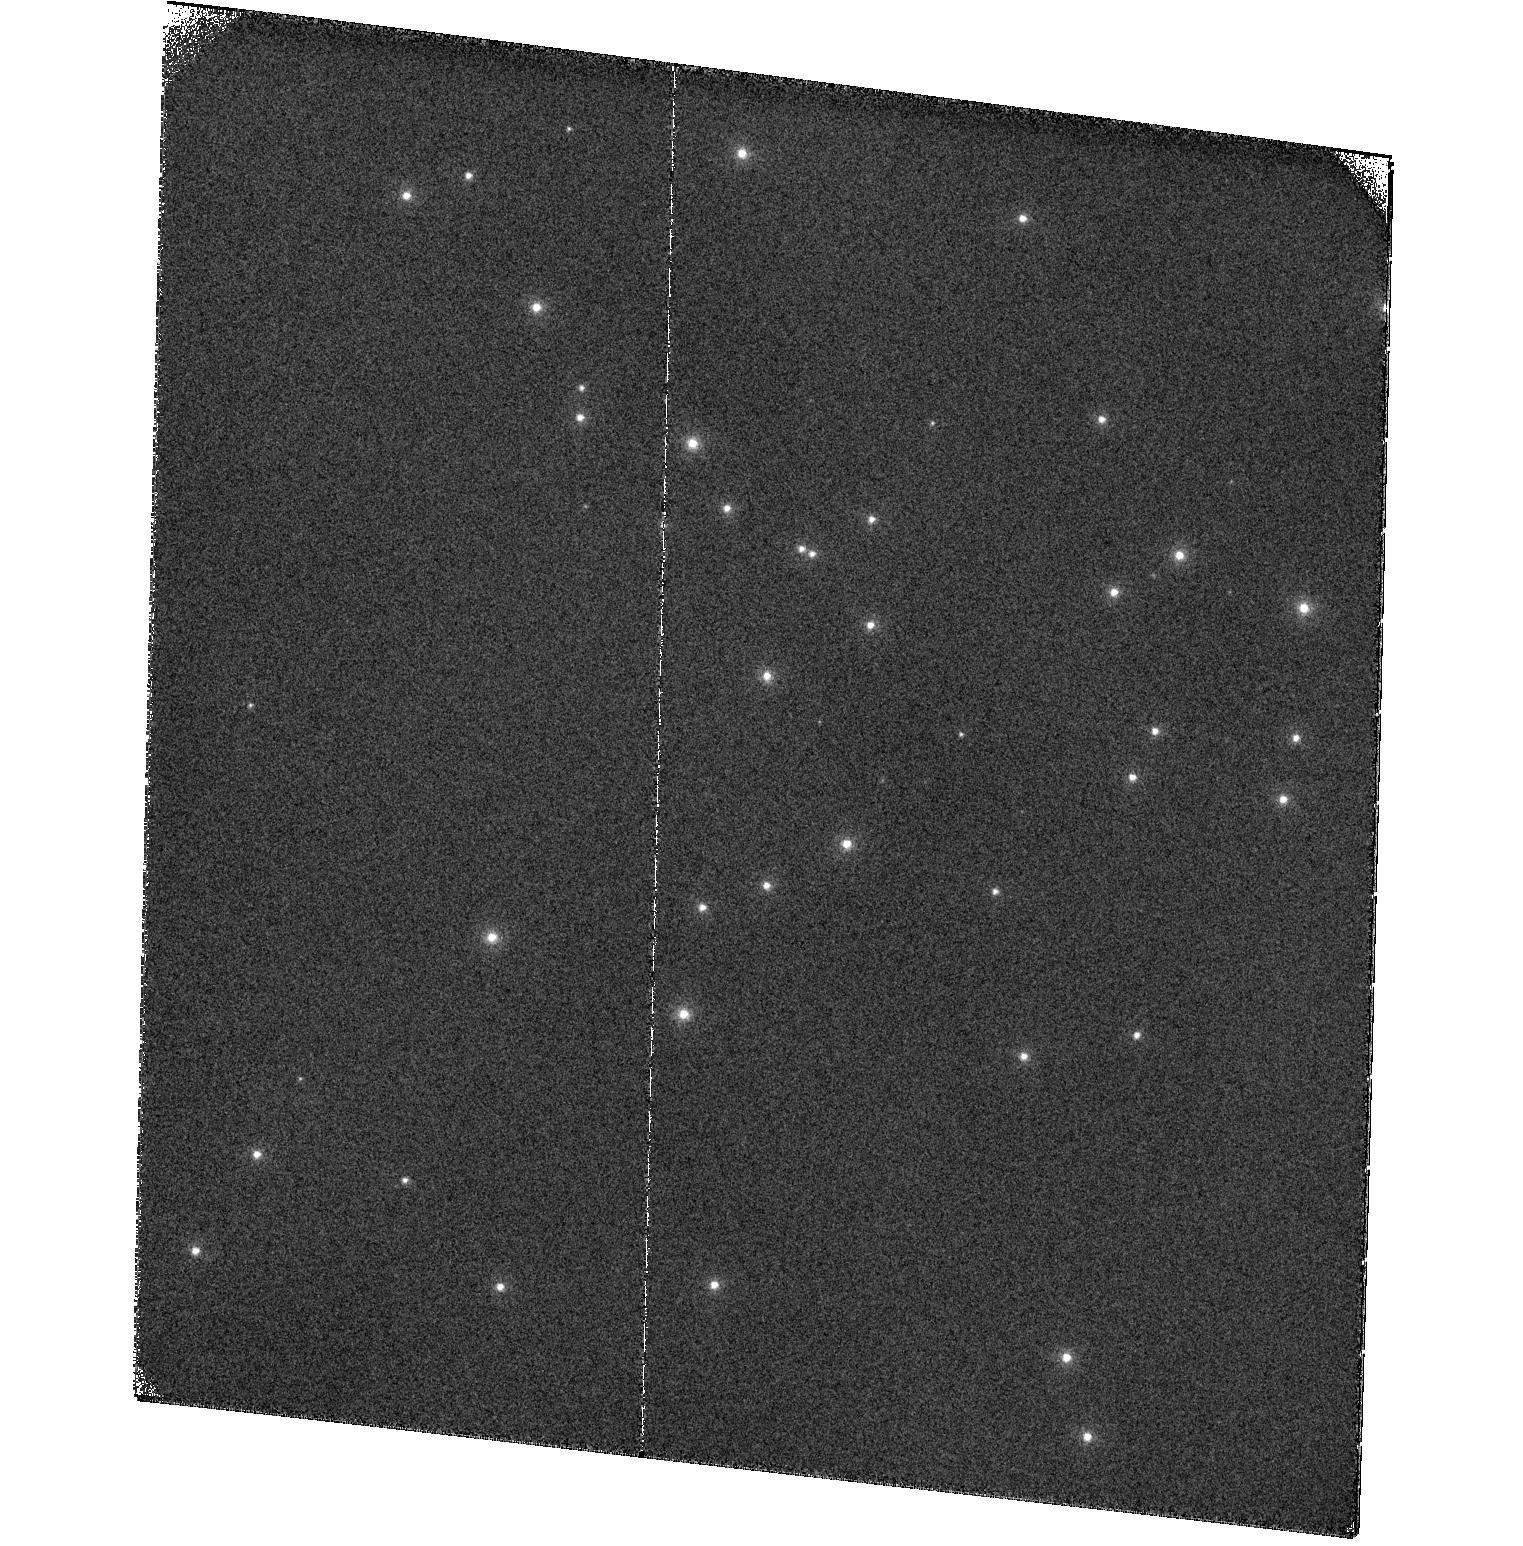
Target: NGC6681. Instrument: ACS/SBC. Filter: F122M. Exposure: 28 min. Observation ID: hst_16975_02_acs_sbc_f122m_jezx02

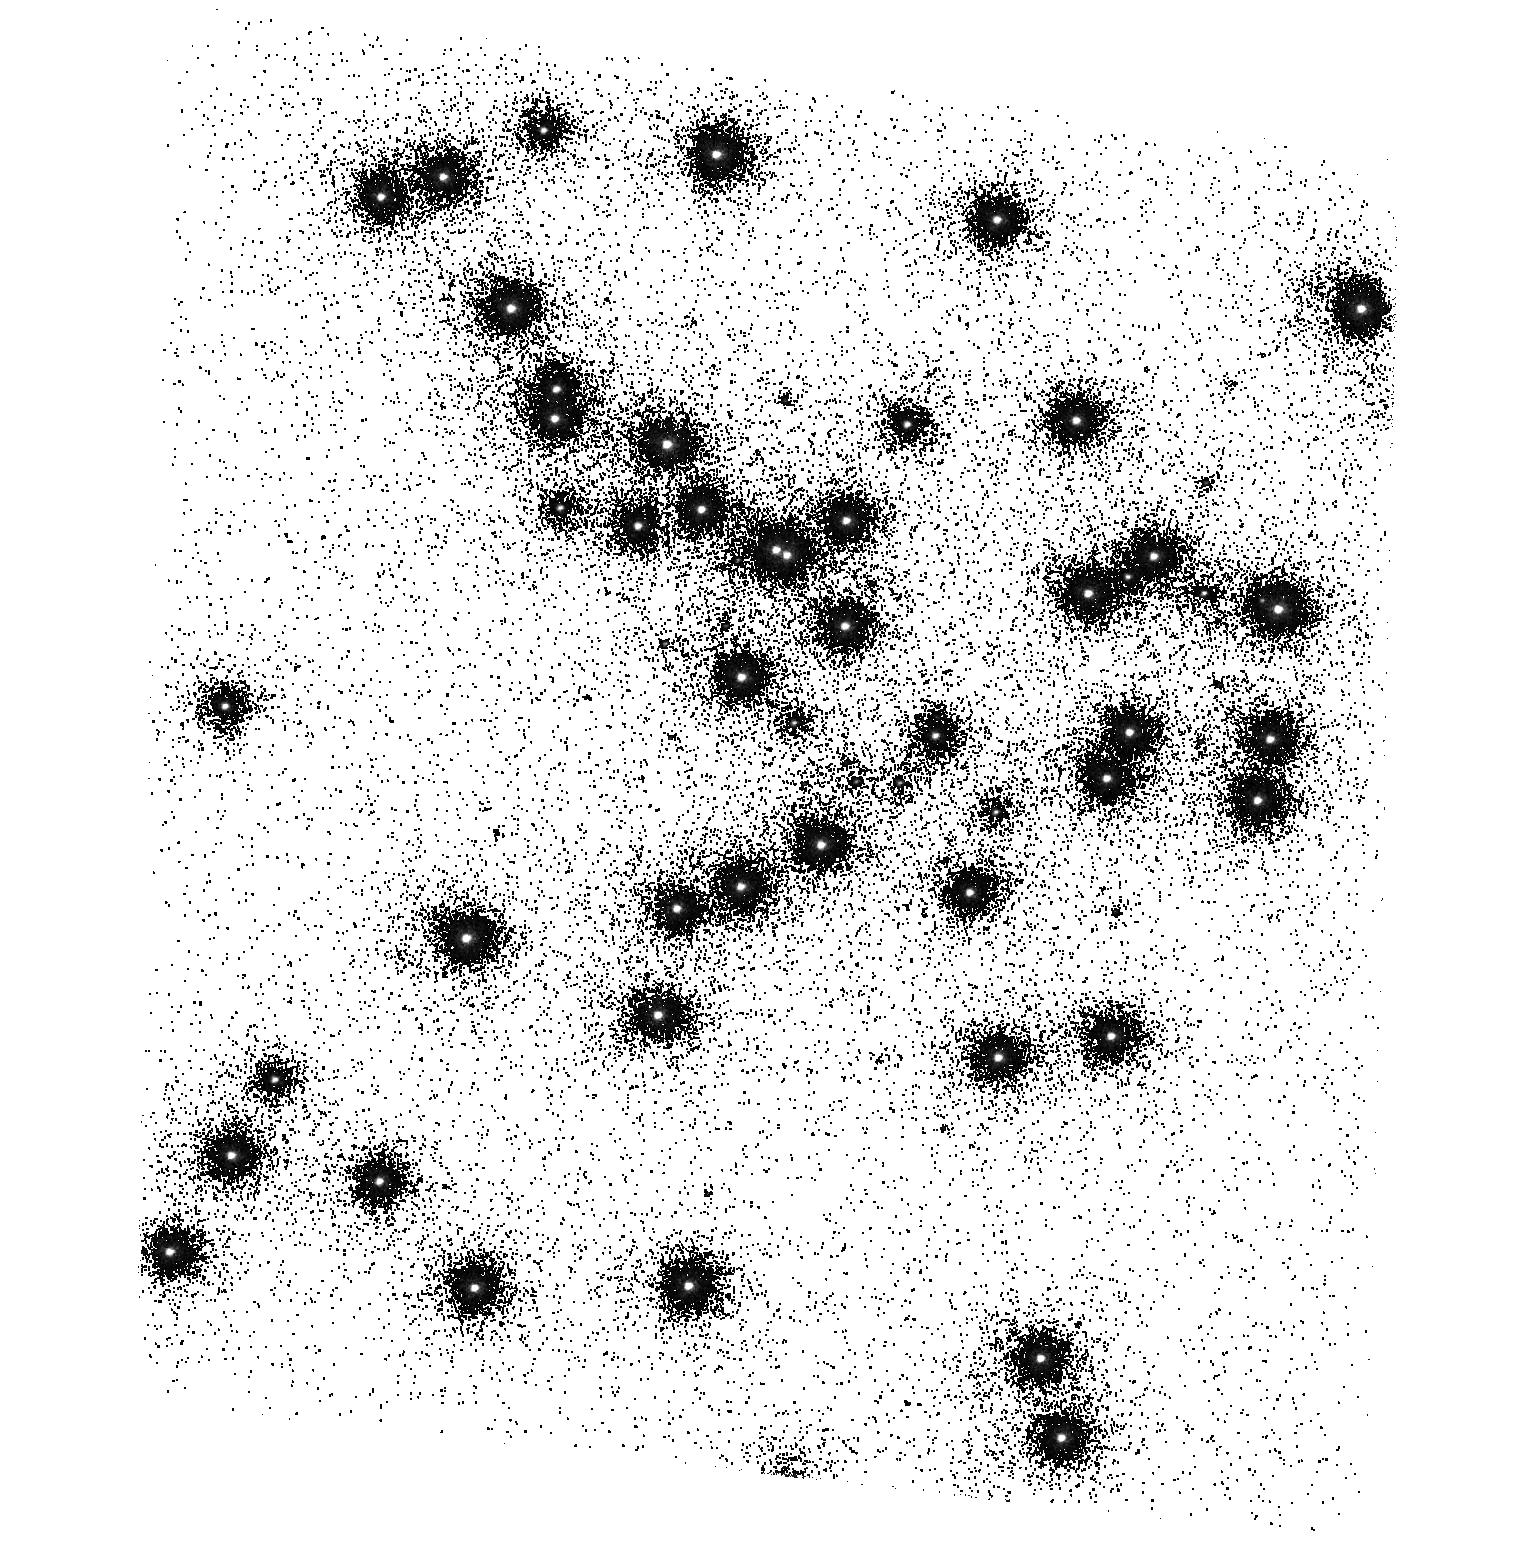
Target: NGC6681. Instrument: ACS/SBC. Filter: F140LP. Exposure: 2 min. Observation ID: hst_16975_01_acs_sbc_f140lp_jezx01

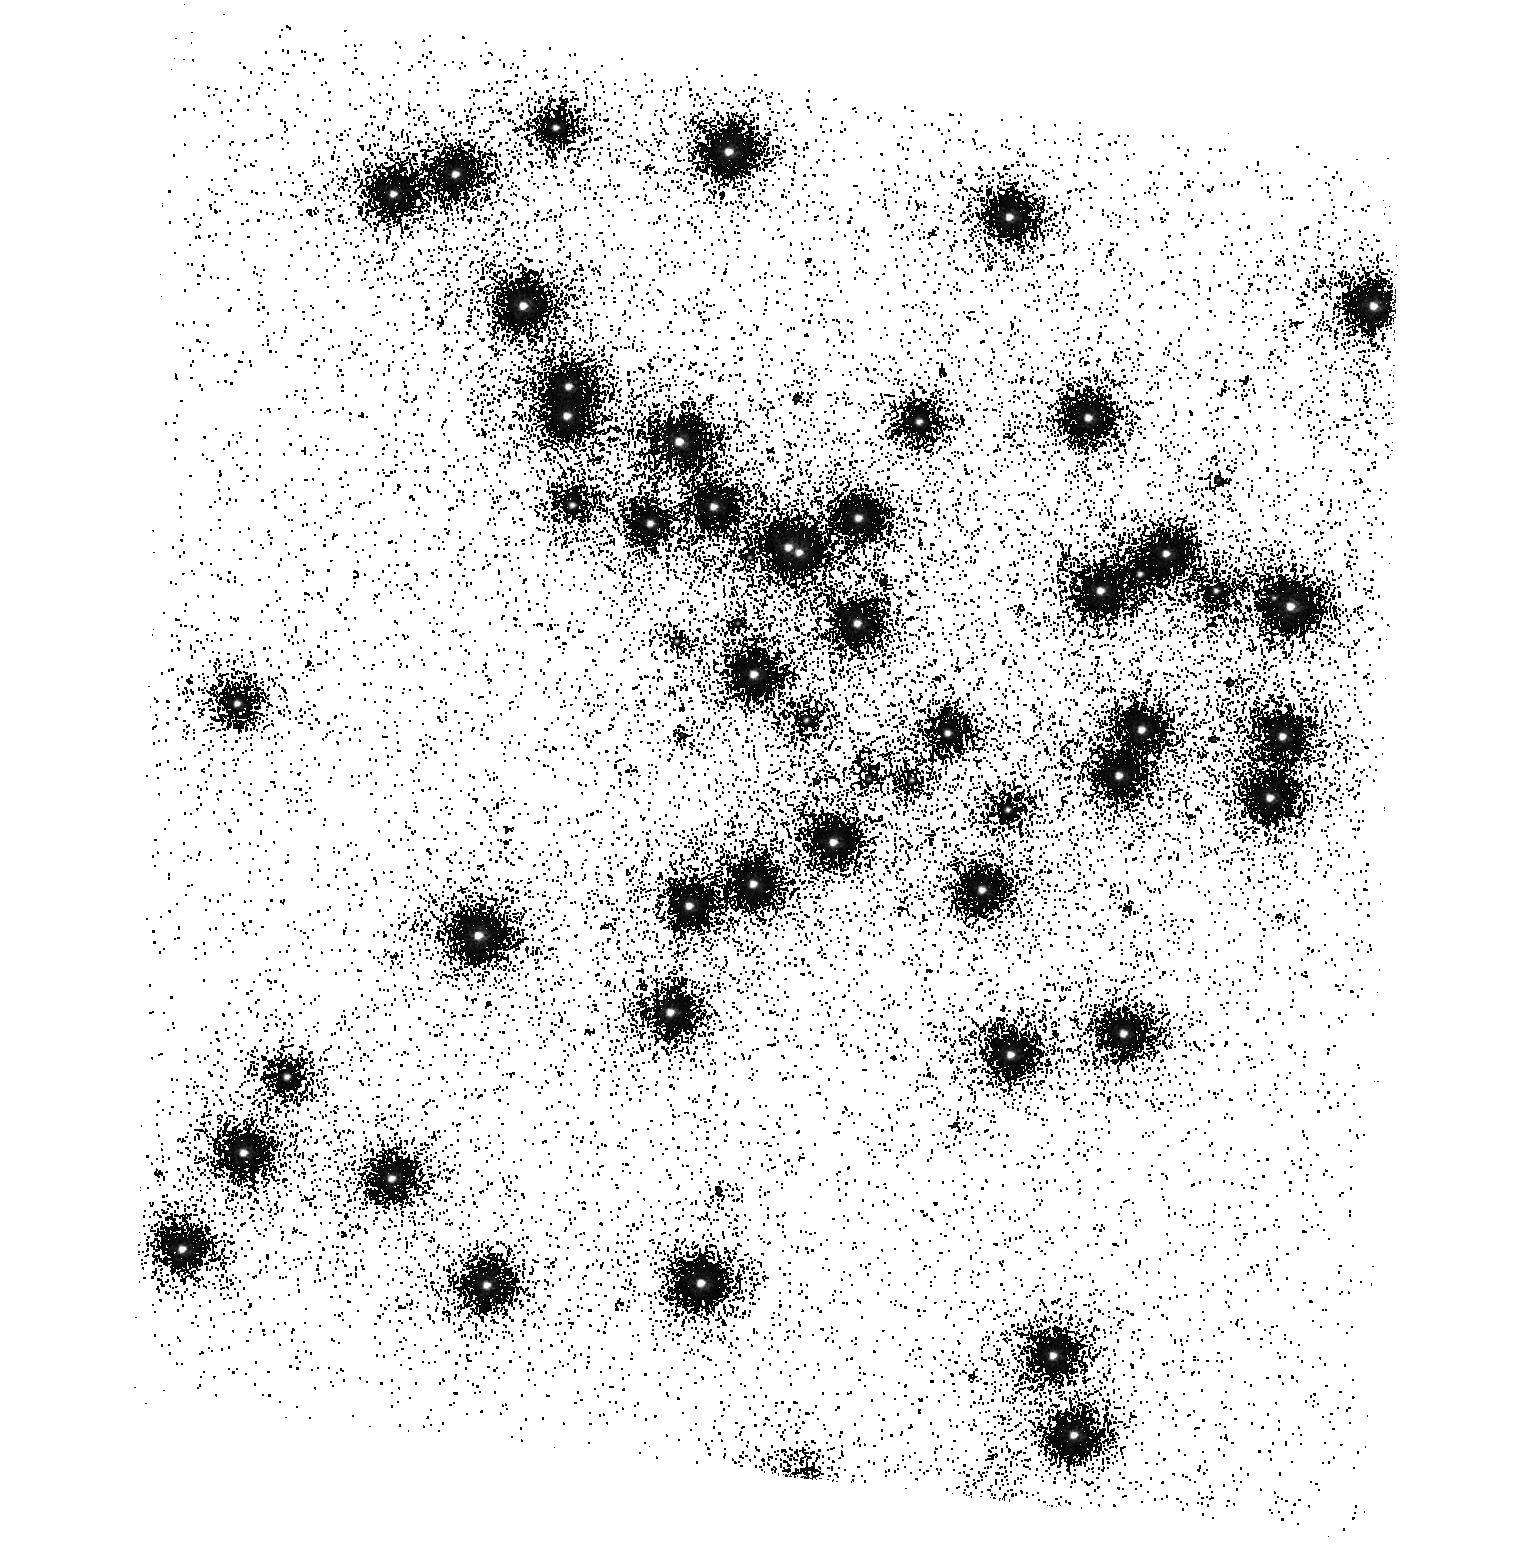
Target: NGC6681. Instrument: ACS/SBC. Filter: F150LP. Exposure: 2 min. Observation ID: hst_16975_01_acs_sbc_f150lp_jezx01

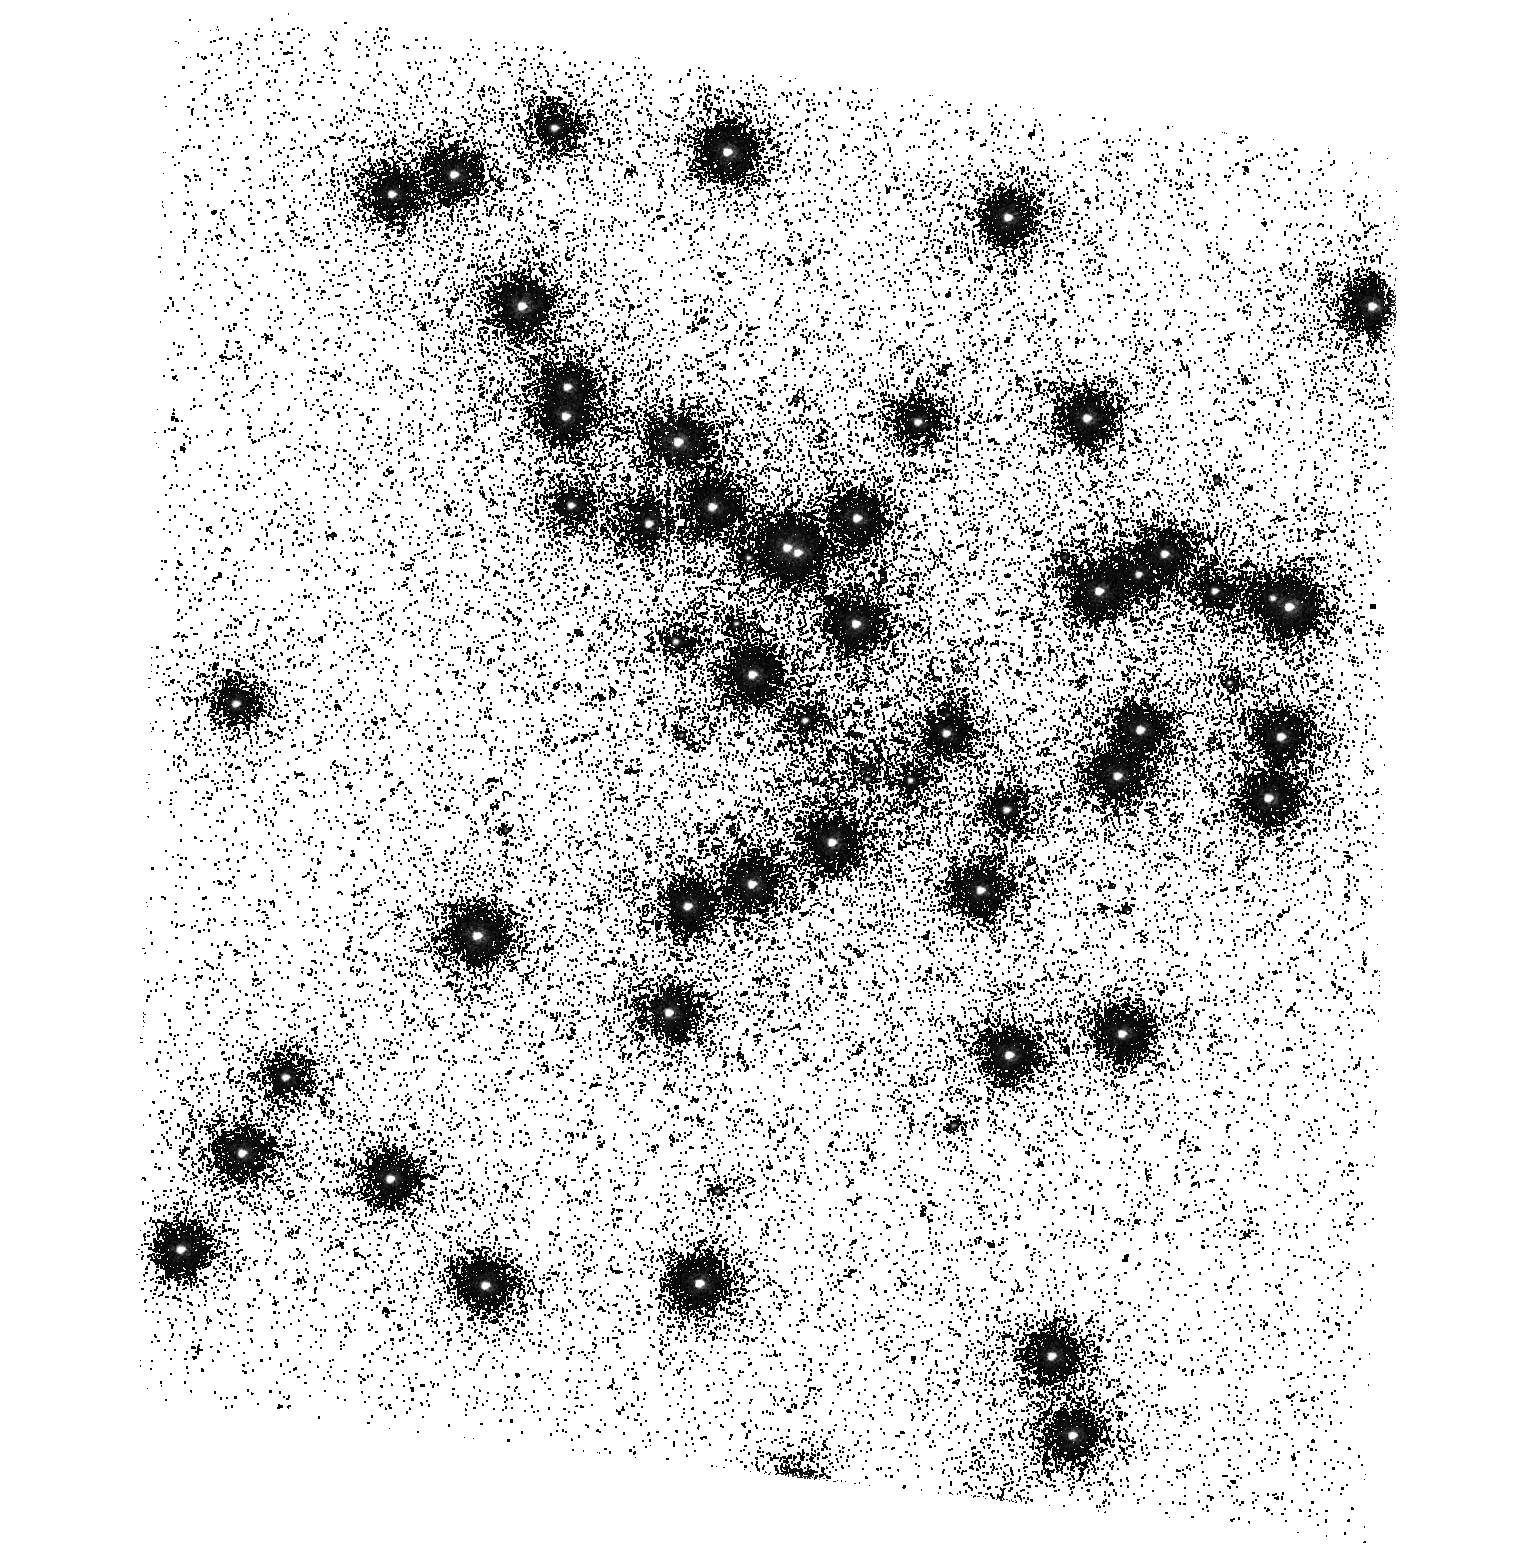
Target: NGC6681. Instrument: ACS/SBC. Filter: F165LP. Exposure: 12 min. Observation ID: hst_16975_01_acs_sbc_f165lp_jezx01

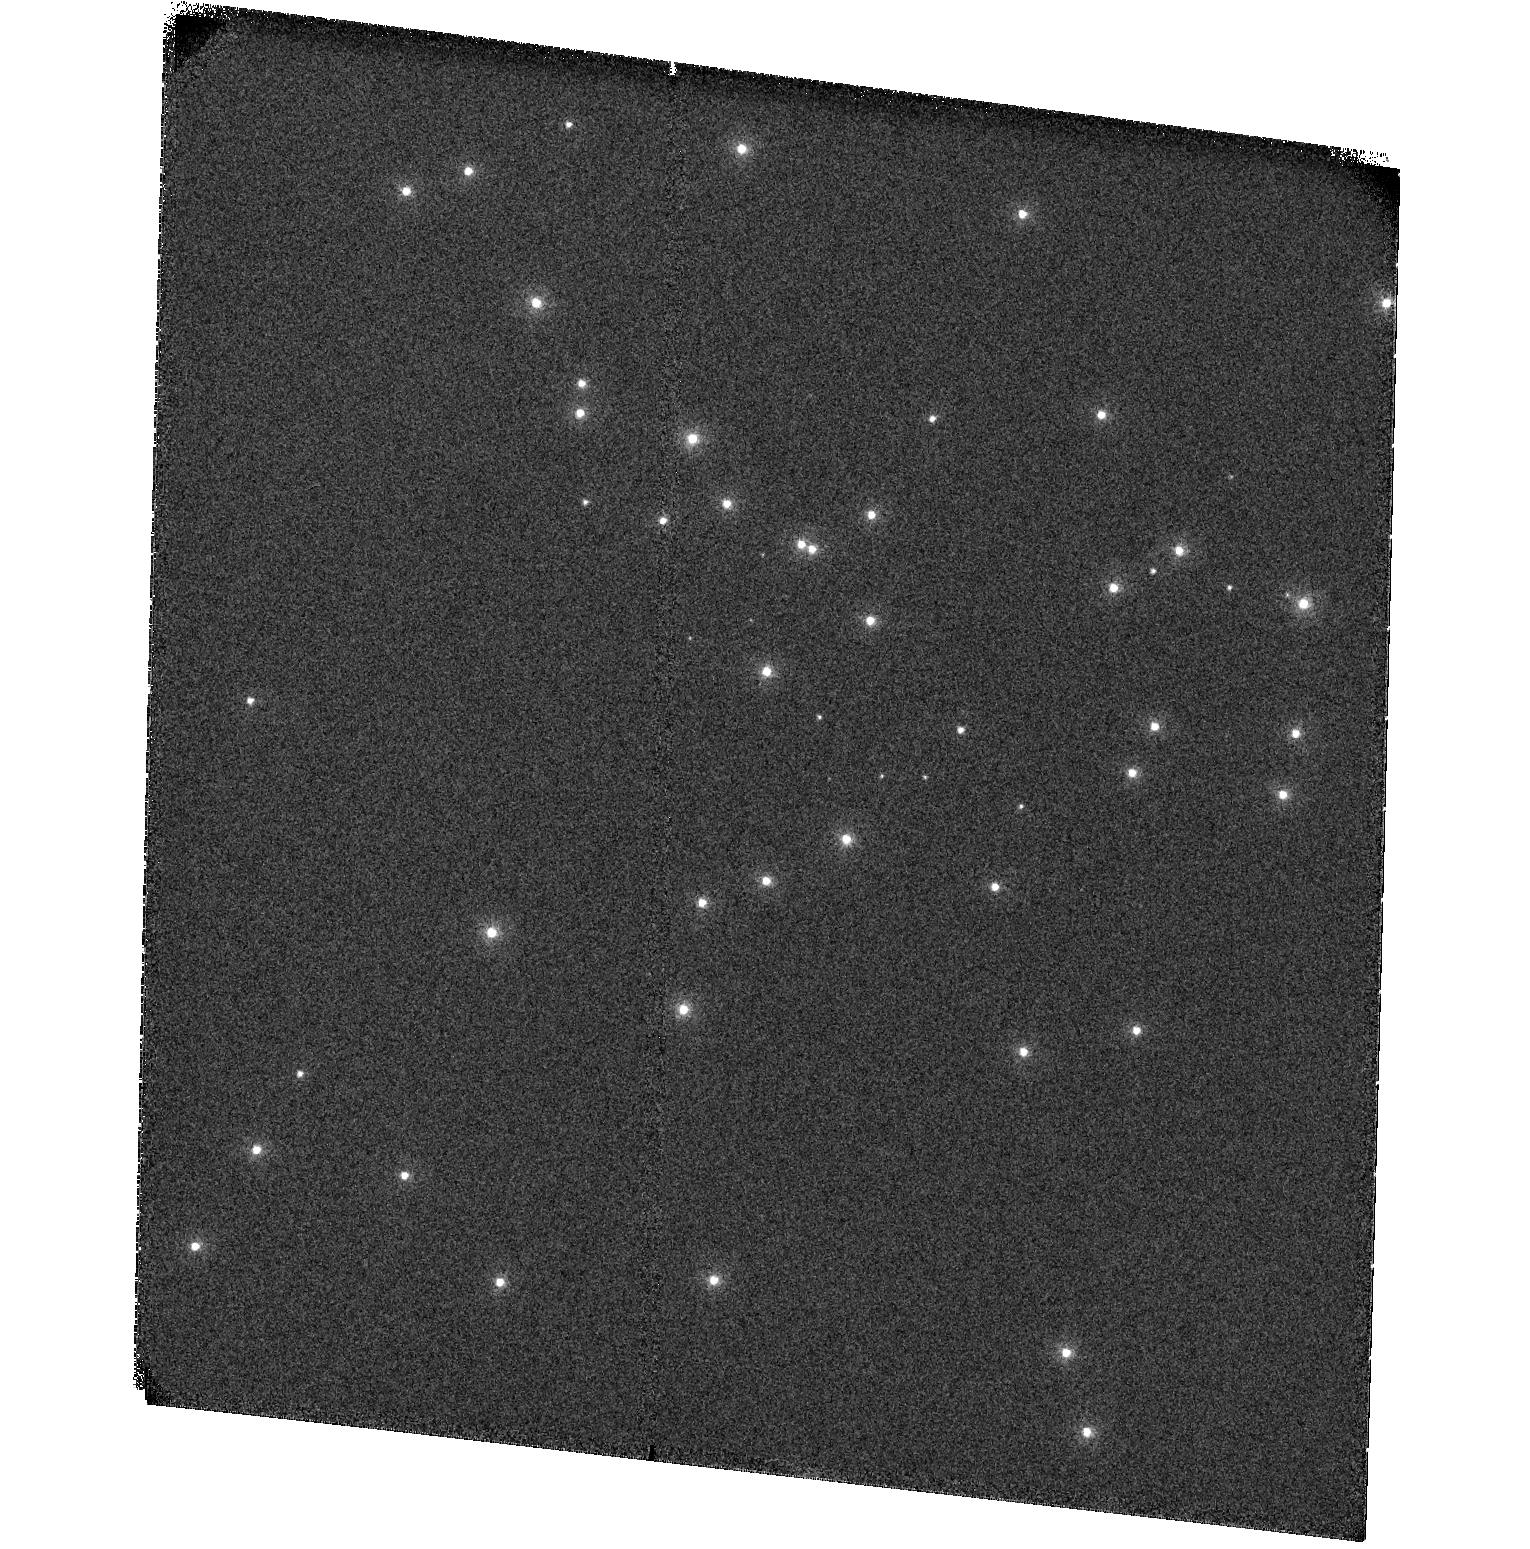
Target: NGC6681. Instrument: ACS/SBC. Filter: F115LP. Exposure: 1 min. Observation ID: hst_16975_01_acs_sbc_f115lp_jezx01

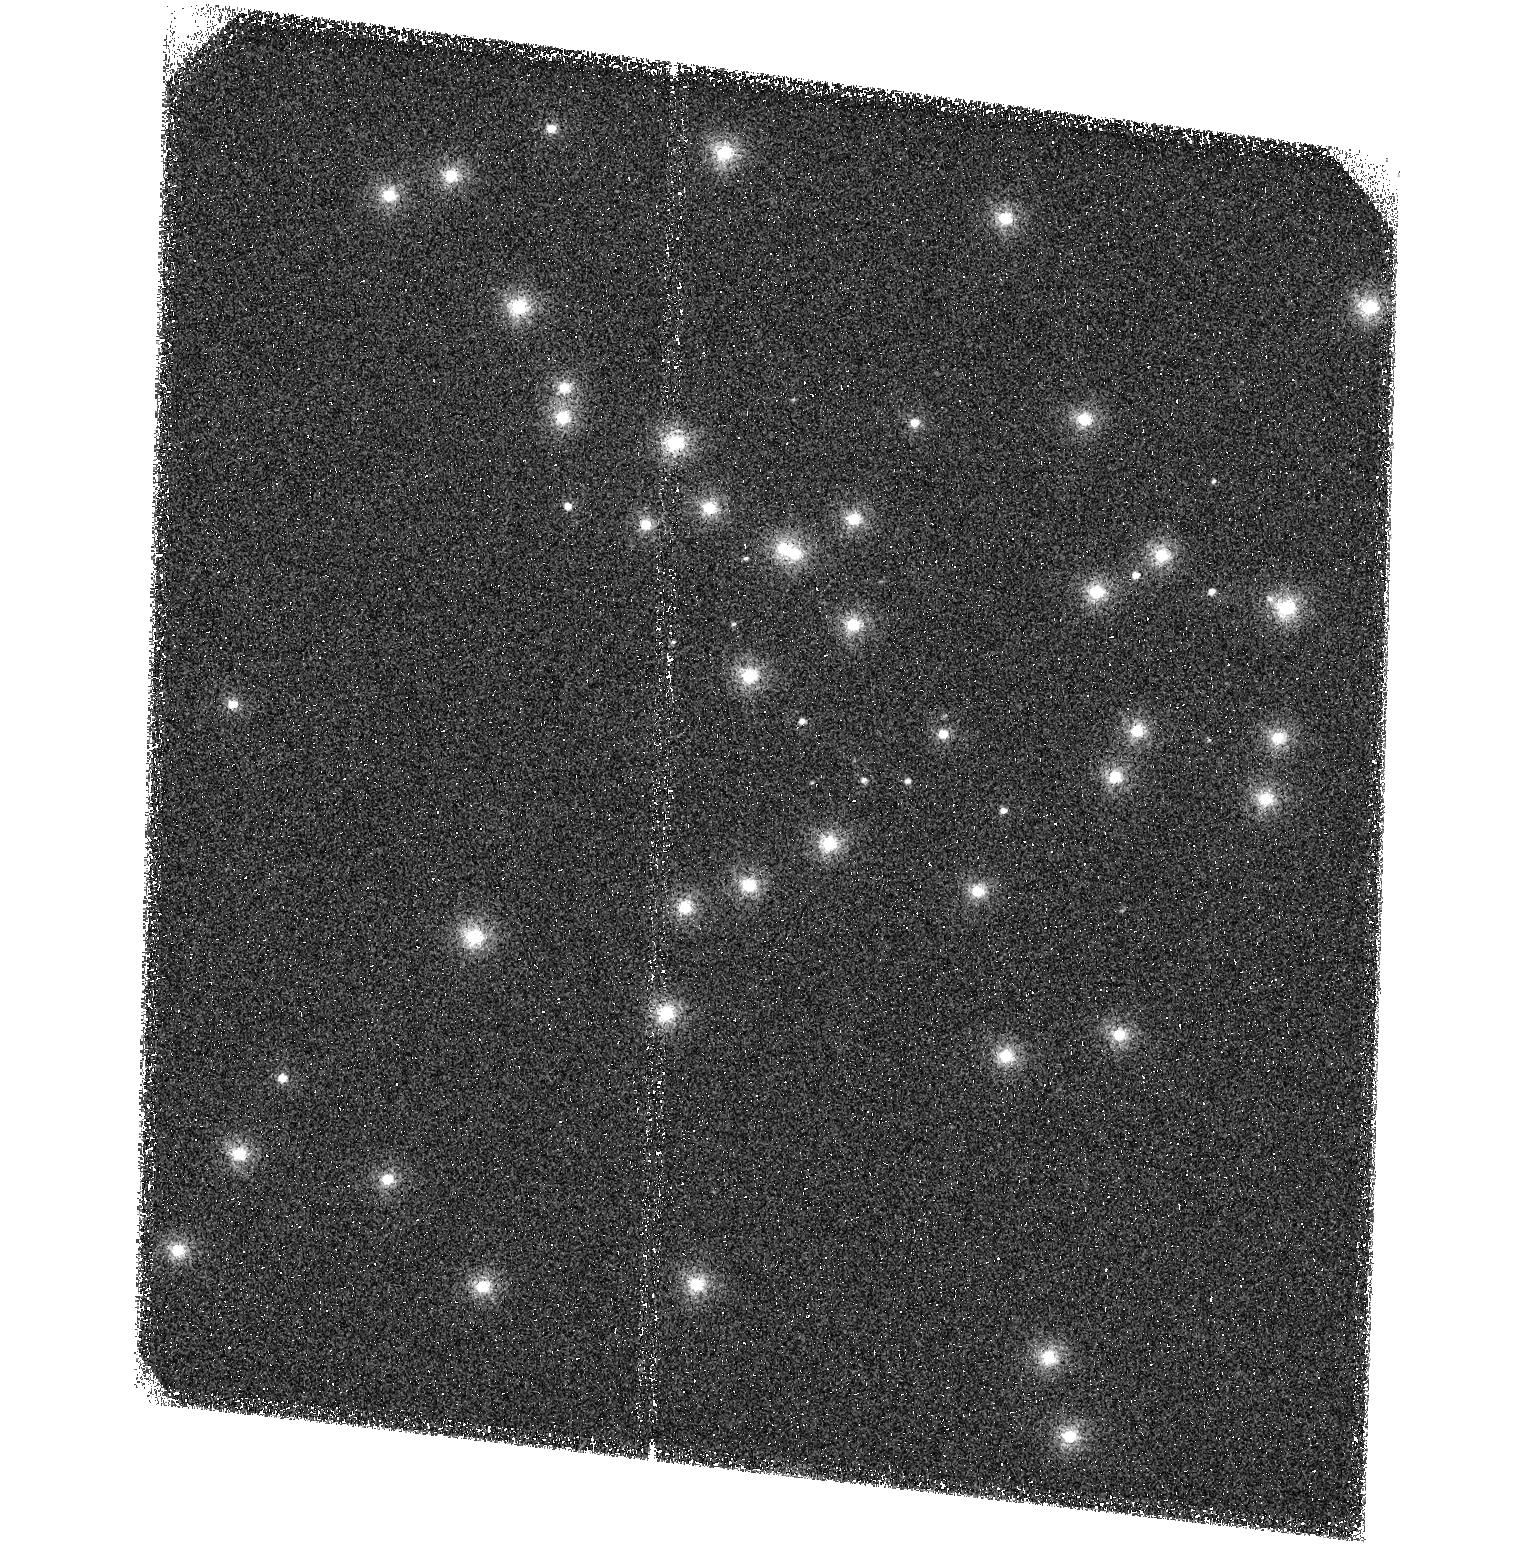
Target: NGC6681. Instrument: ACS/SBC. Filter: F125LP. Exposure: 1 min. Observation ID: hst_16975_01_acs_sbc_f125lp_jezx01

ACS SBC Photometric Monitor (PI: Avila, Roberto)

This program tracks the sensitivity of the Solar Blind Channel. The observations consist of SBC imaging and spectroscopy of the cluster NGC 6681 in order to monitor the temporal evolution of the UV sensitivity. All six filters and the two prisms will be used. Dark frames are also obtained. The sensitivity measurements are incorporated into the filter throughput tables and the IMPHTTAB. Note: This program has been renamed from "ACS UV Contamination Monitor" for clarity.